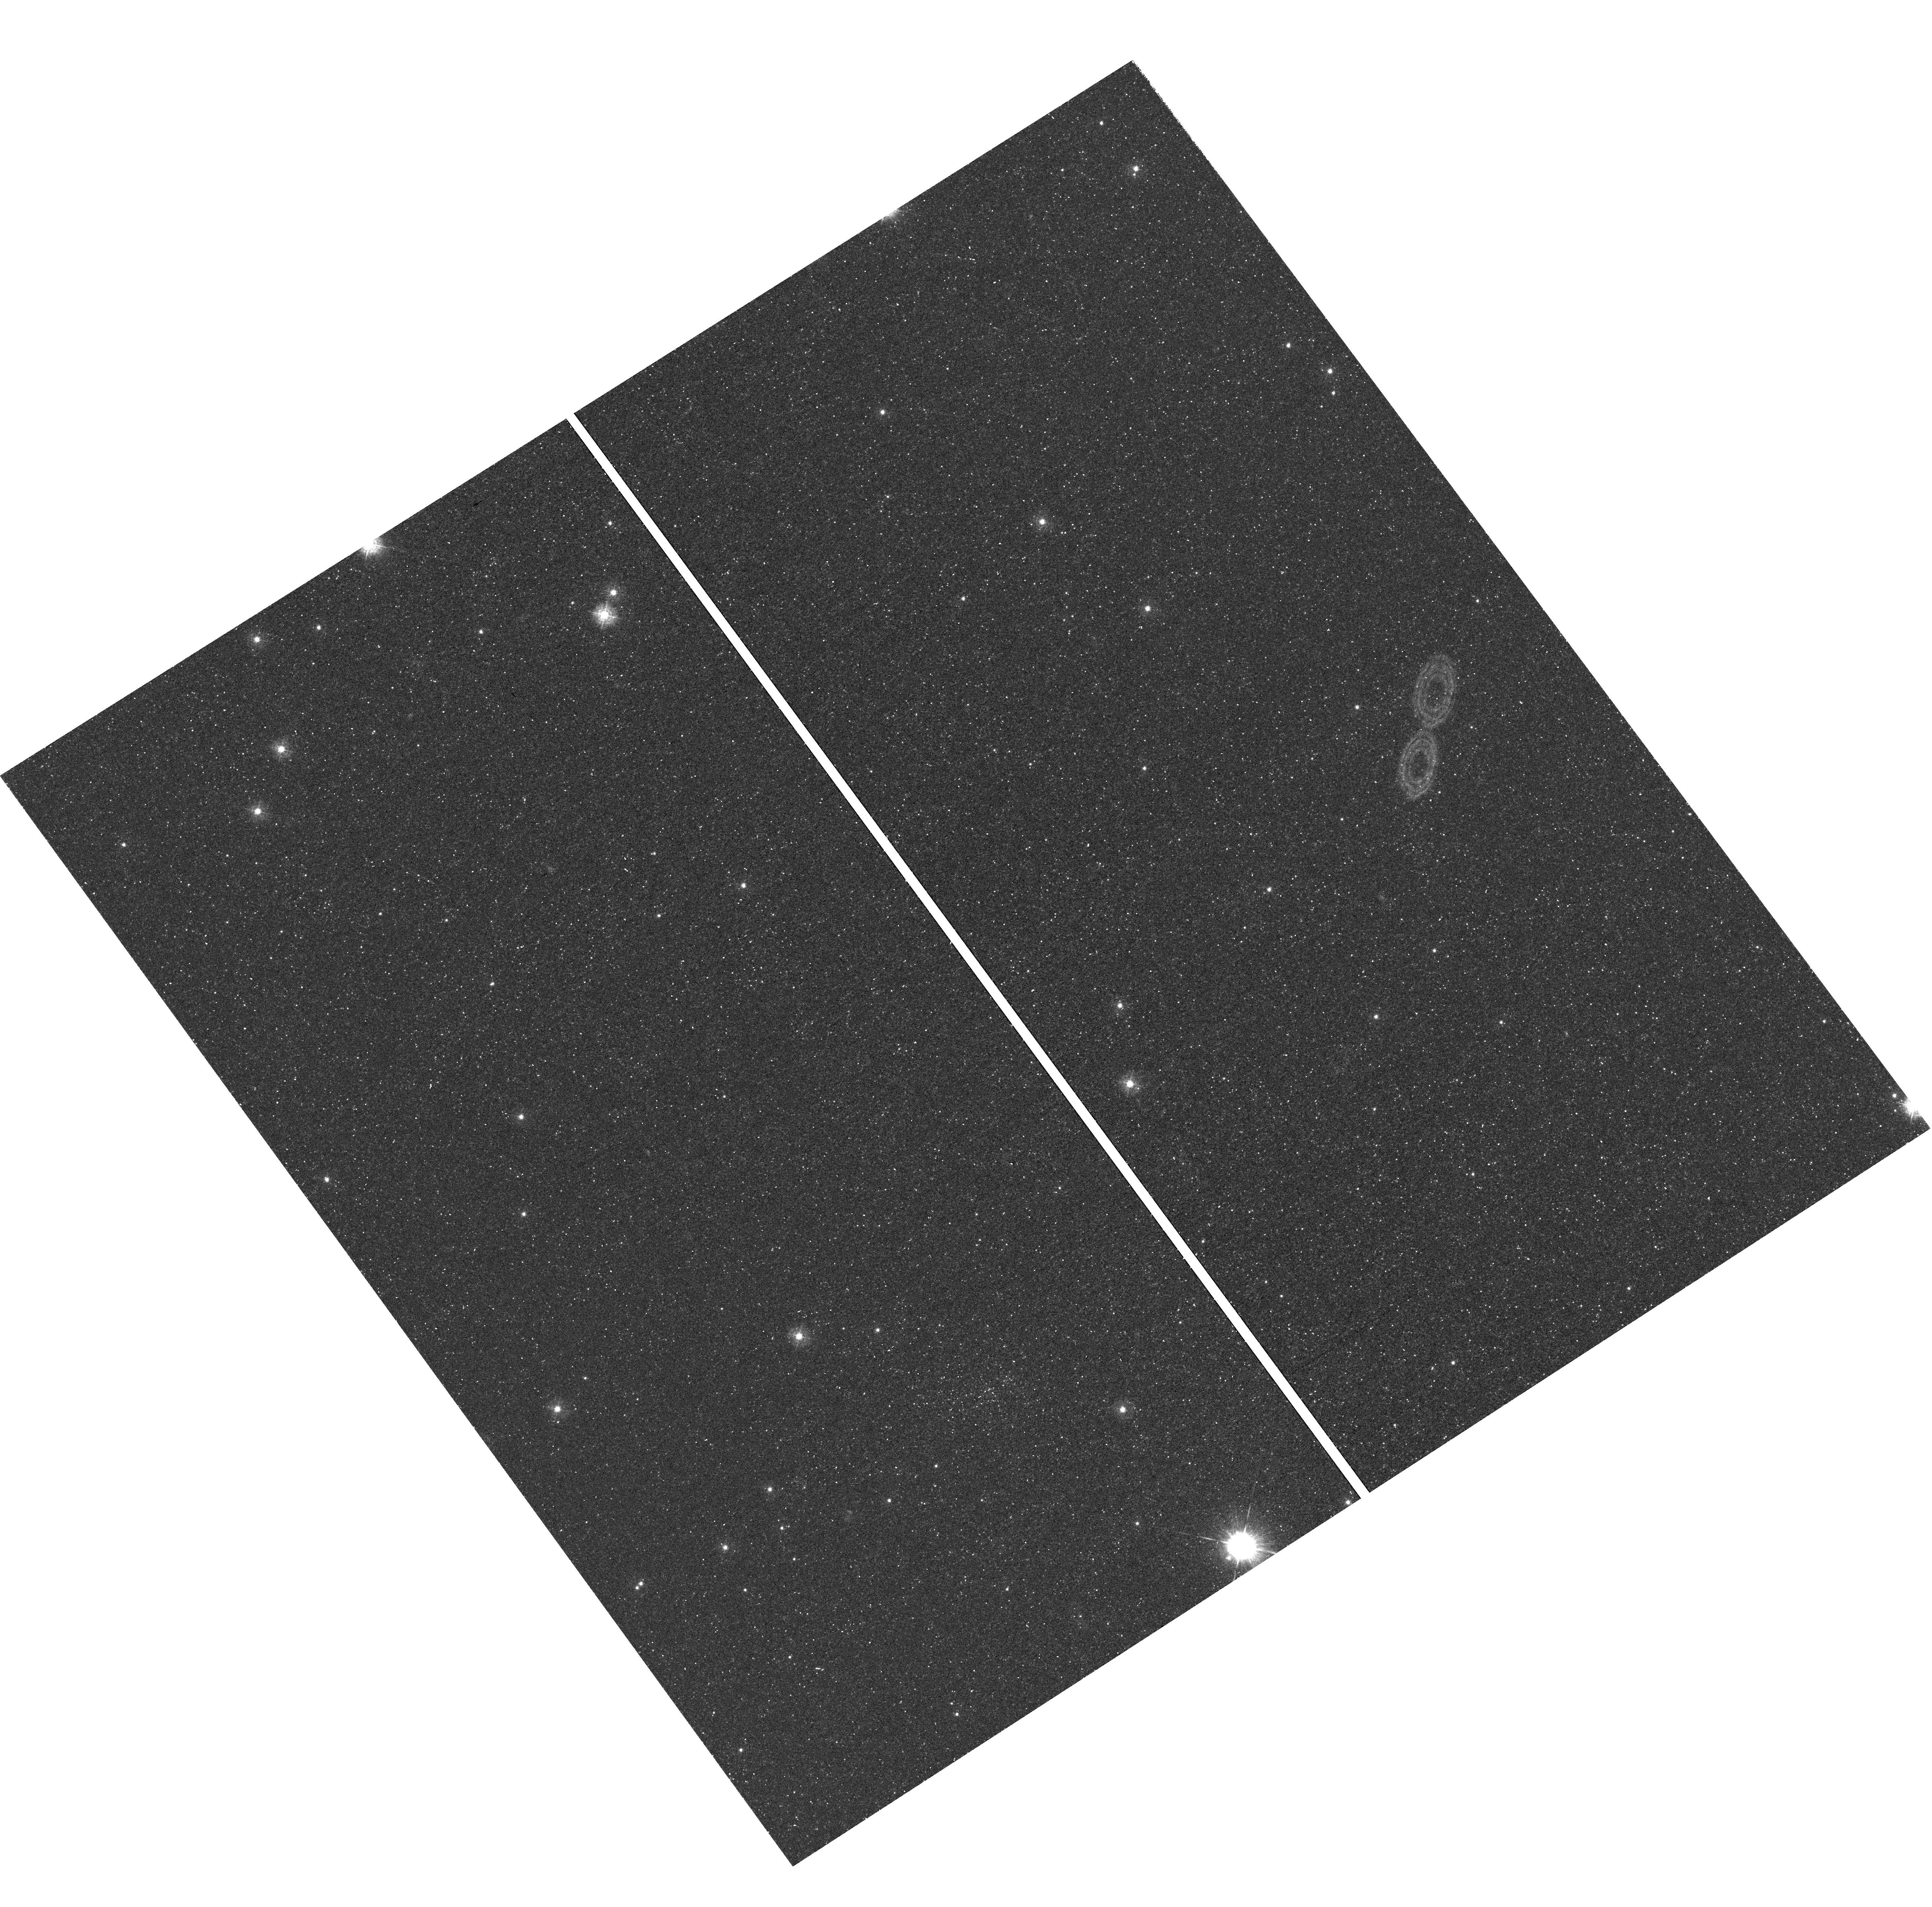
Target: NGC6822-GRID4
Instrument: WFC3/UVIS
Filter: F336W
Exposure: 46 min
Observation ID: hst_12180_02_wfc3_uvis_f336w_ibin02

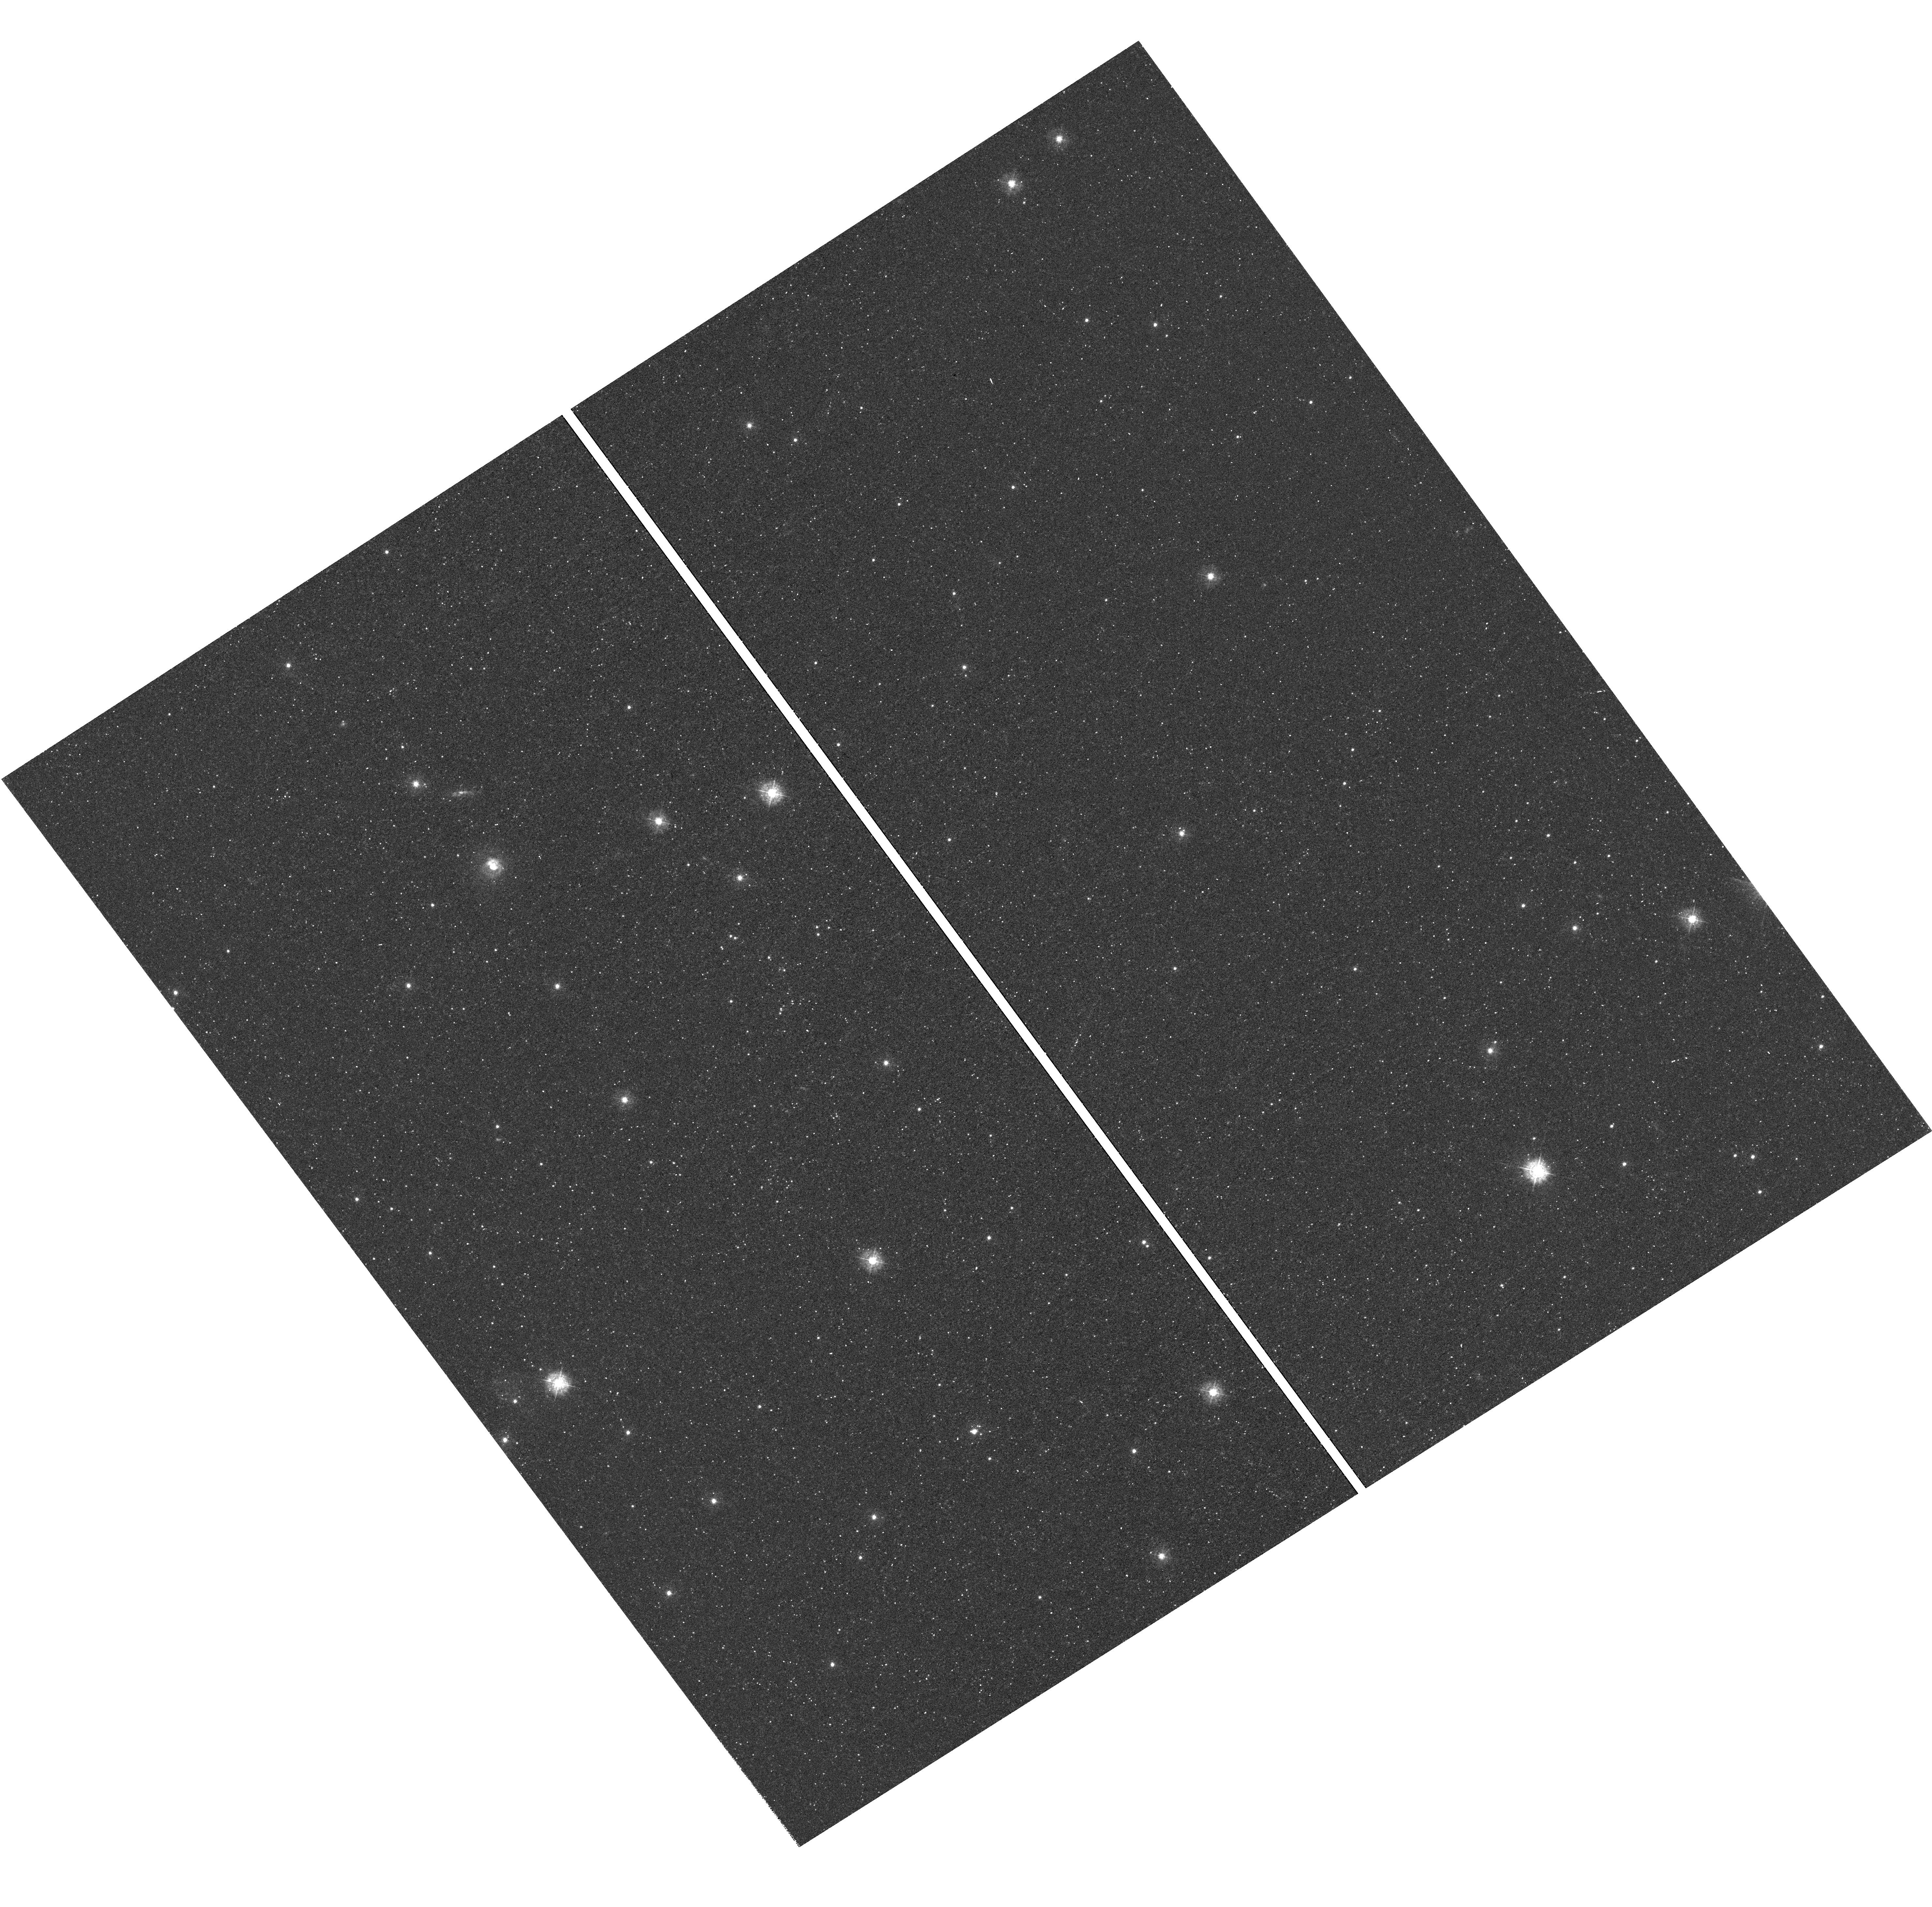
Target: NGC6822-GRID2
Instrument: WFC3/UVIS
Filter: F336W
Exposure: 46 min
Observation ID: hst_12180_a1_wfc3_uvis_f336w_ibina1

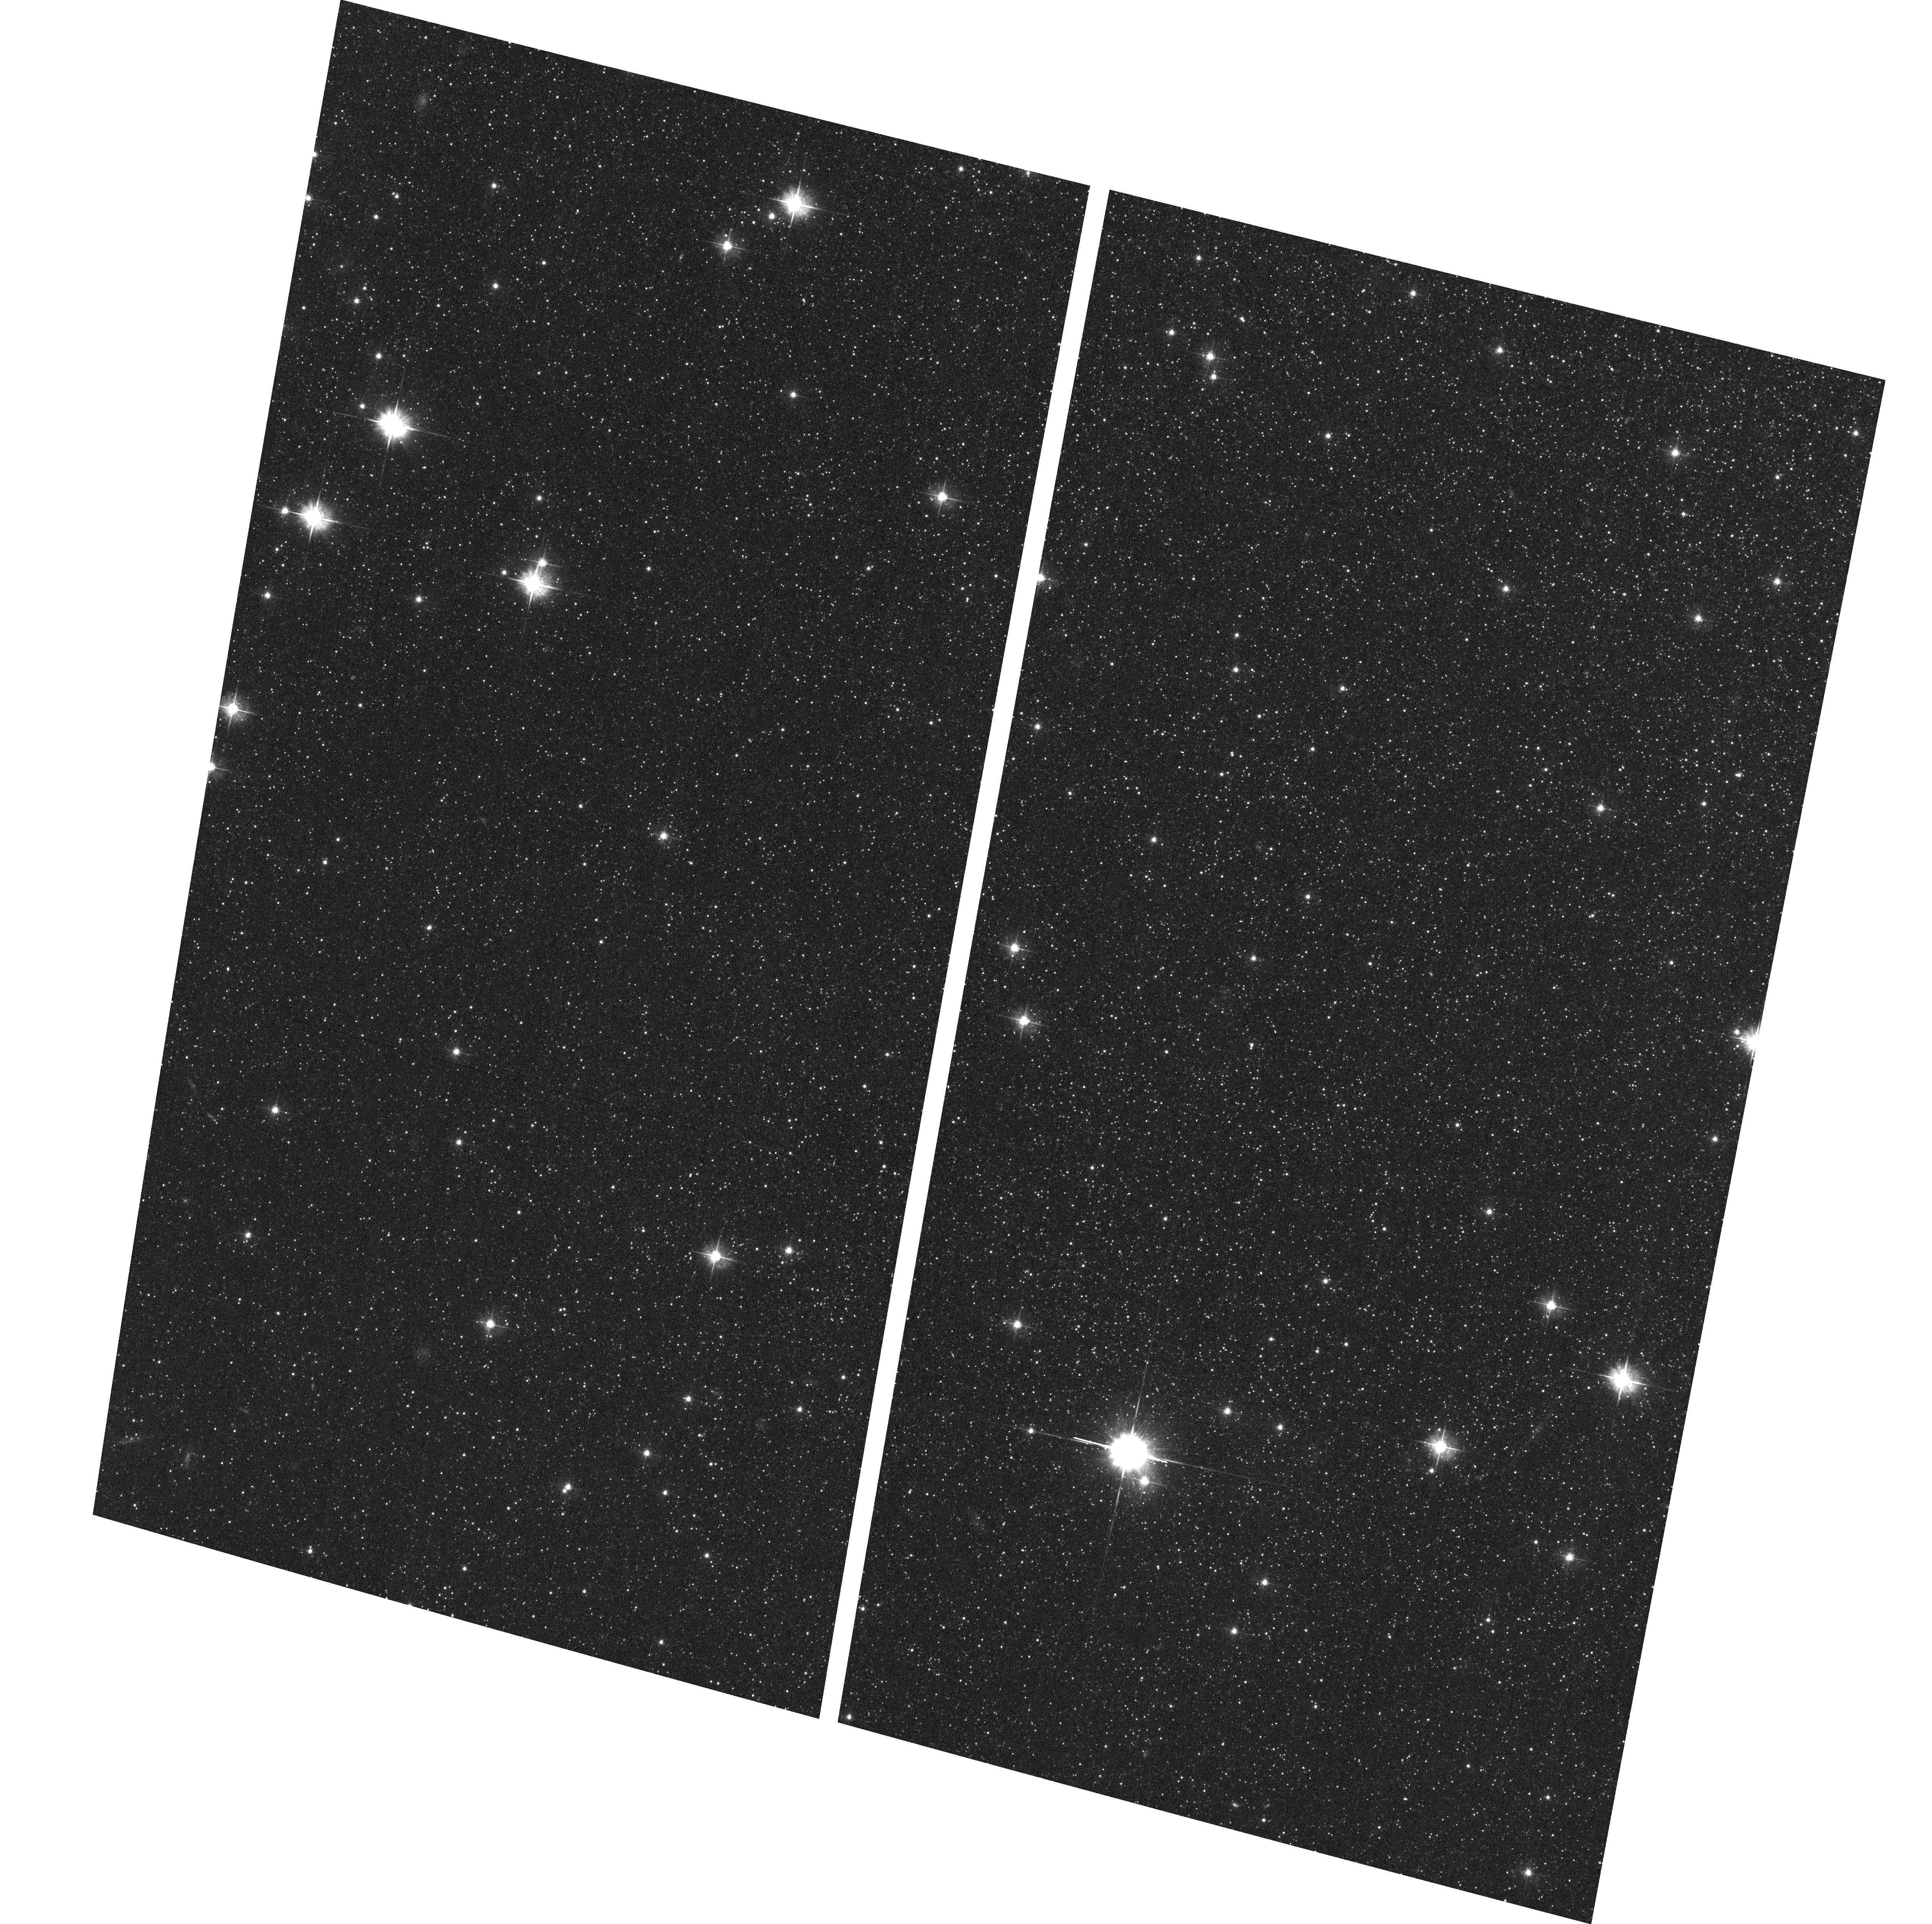
Target: NGC6822-GRID5
Instrument: ACS/WFC
Filter: F475W
Exposure: 19 min
Observation ID: hst_12180_a2_acs_wfc_f475w_jbina2

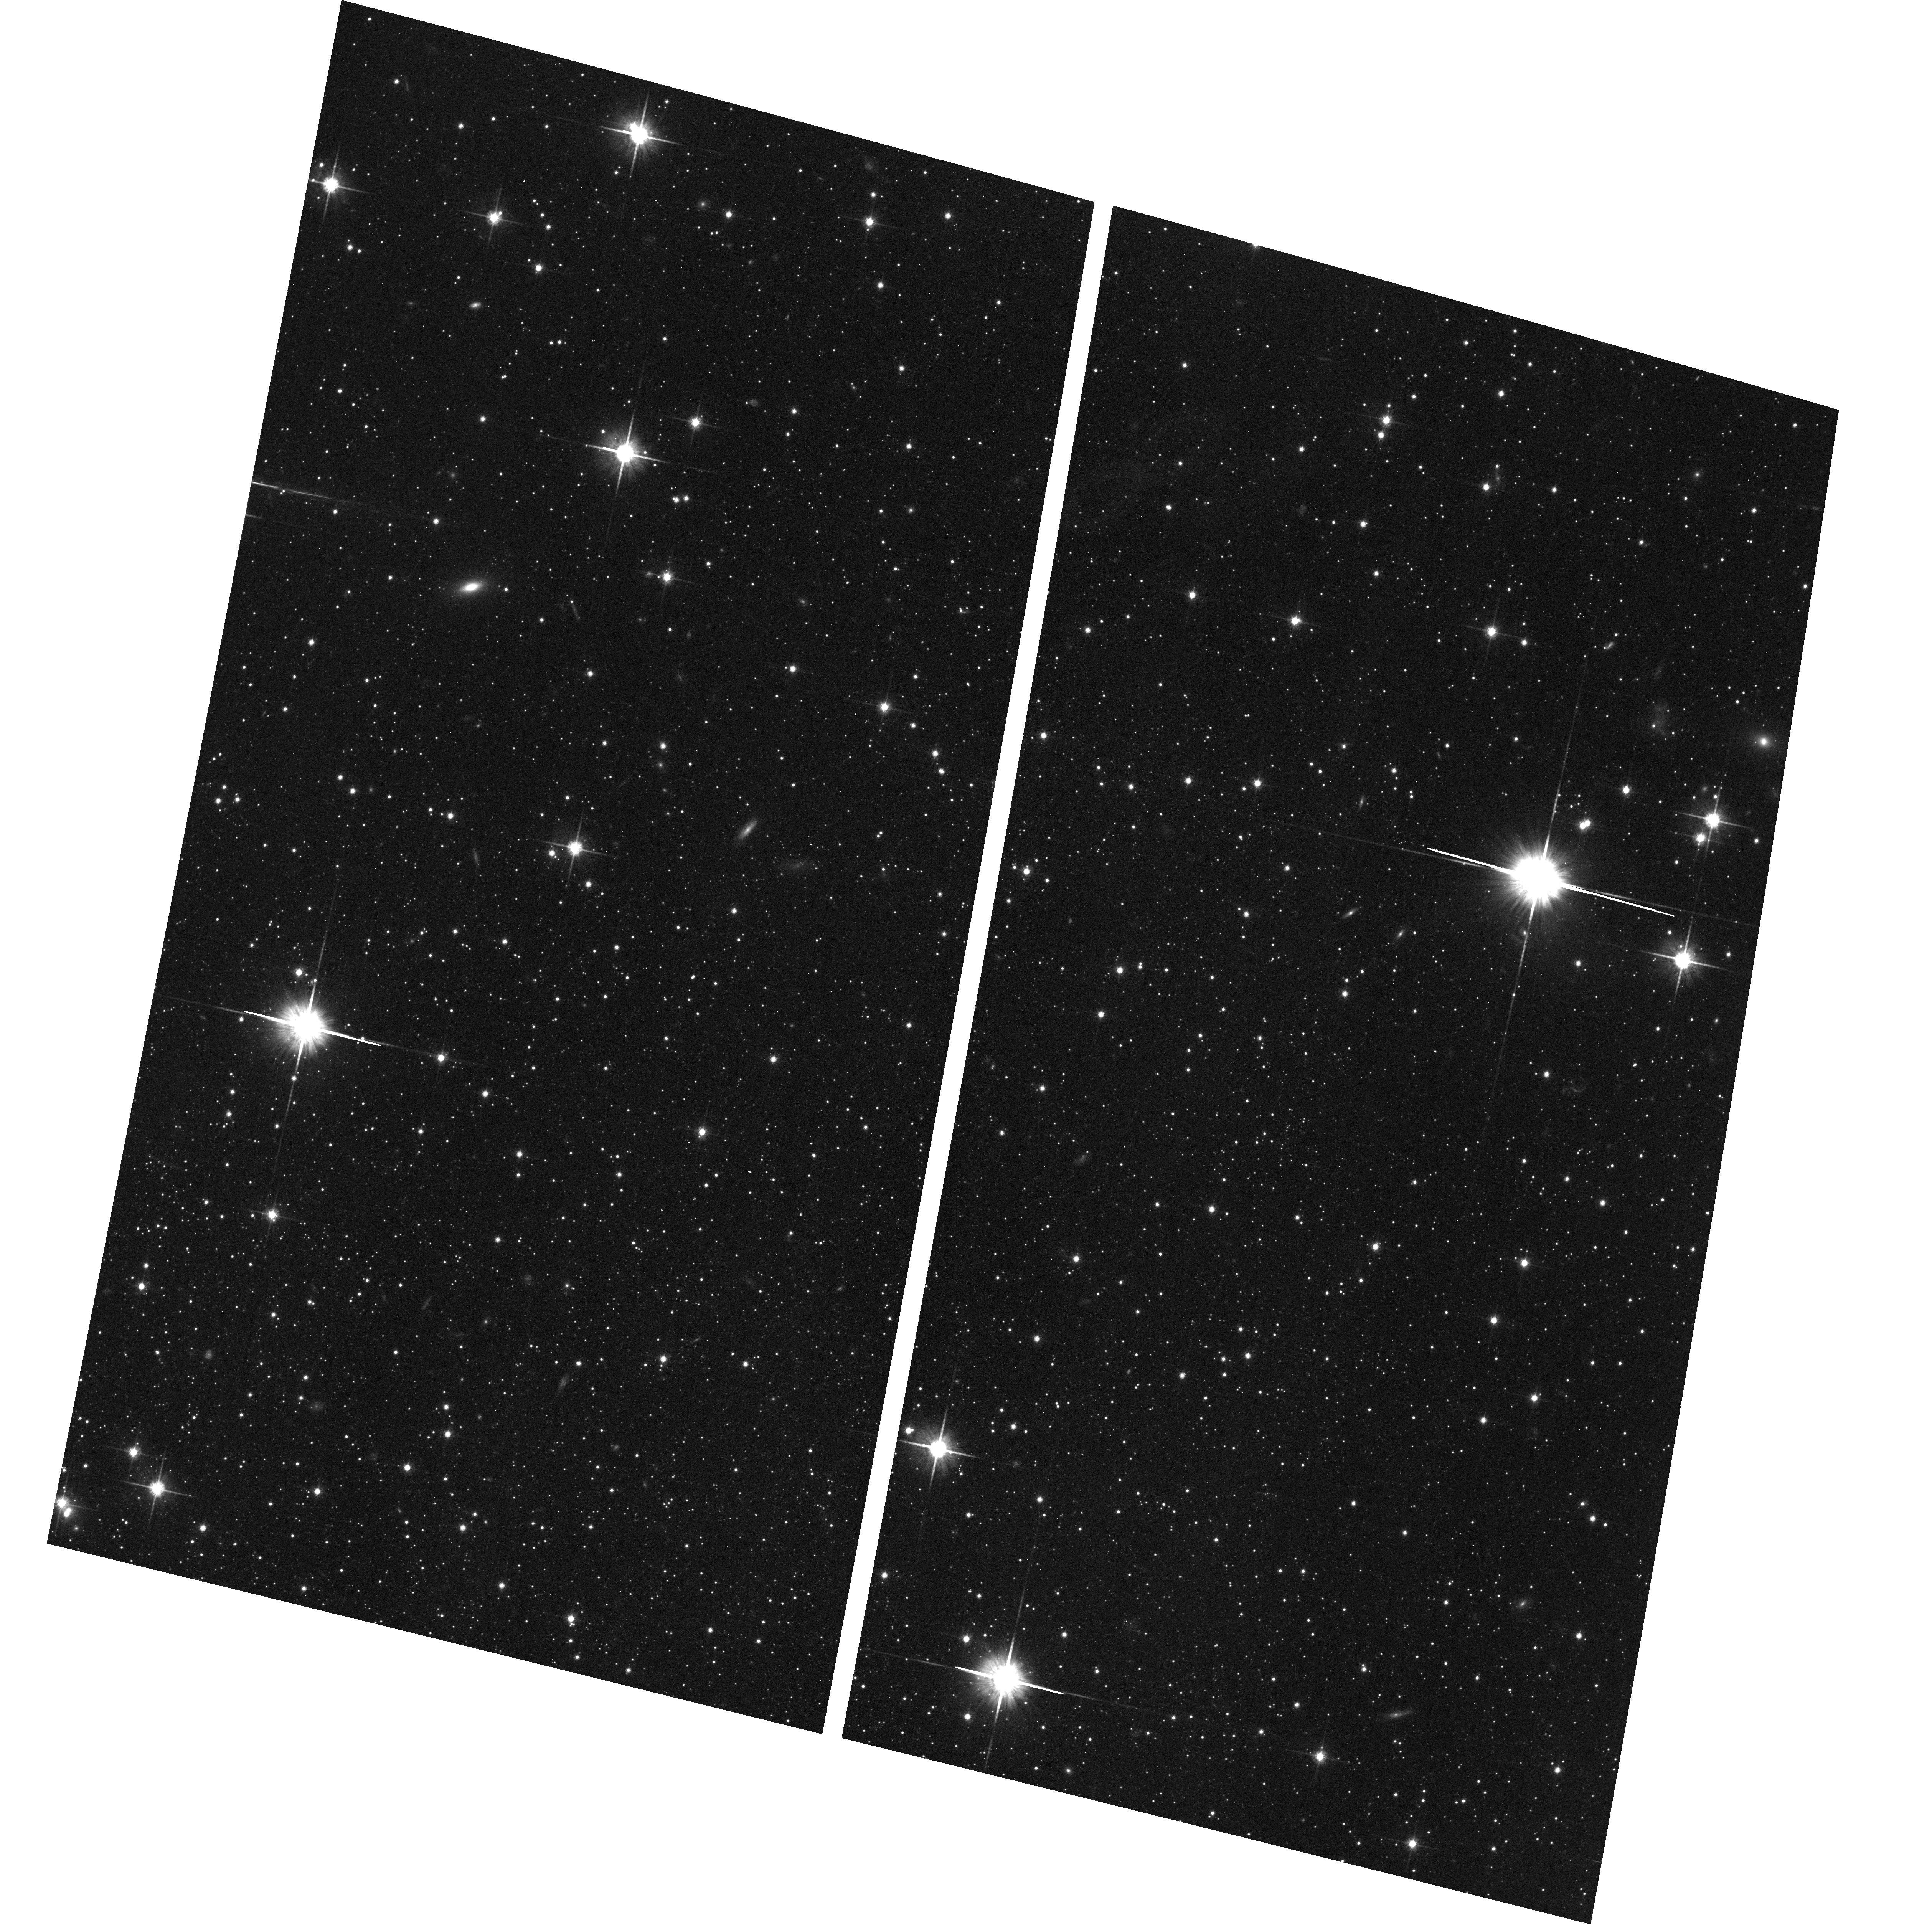
Target: NGC6822-GRID3
Instrument: ACS/WFC
Filter: F814W
Exposure: 19 min
Observation ID: hst_12180_b1_acs_wfc_f814w_jbinb1

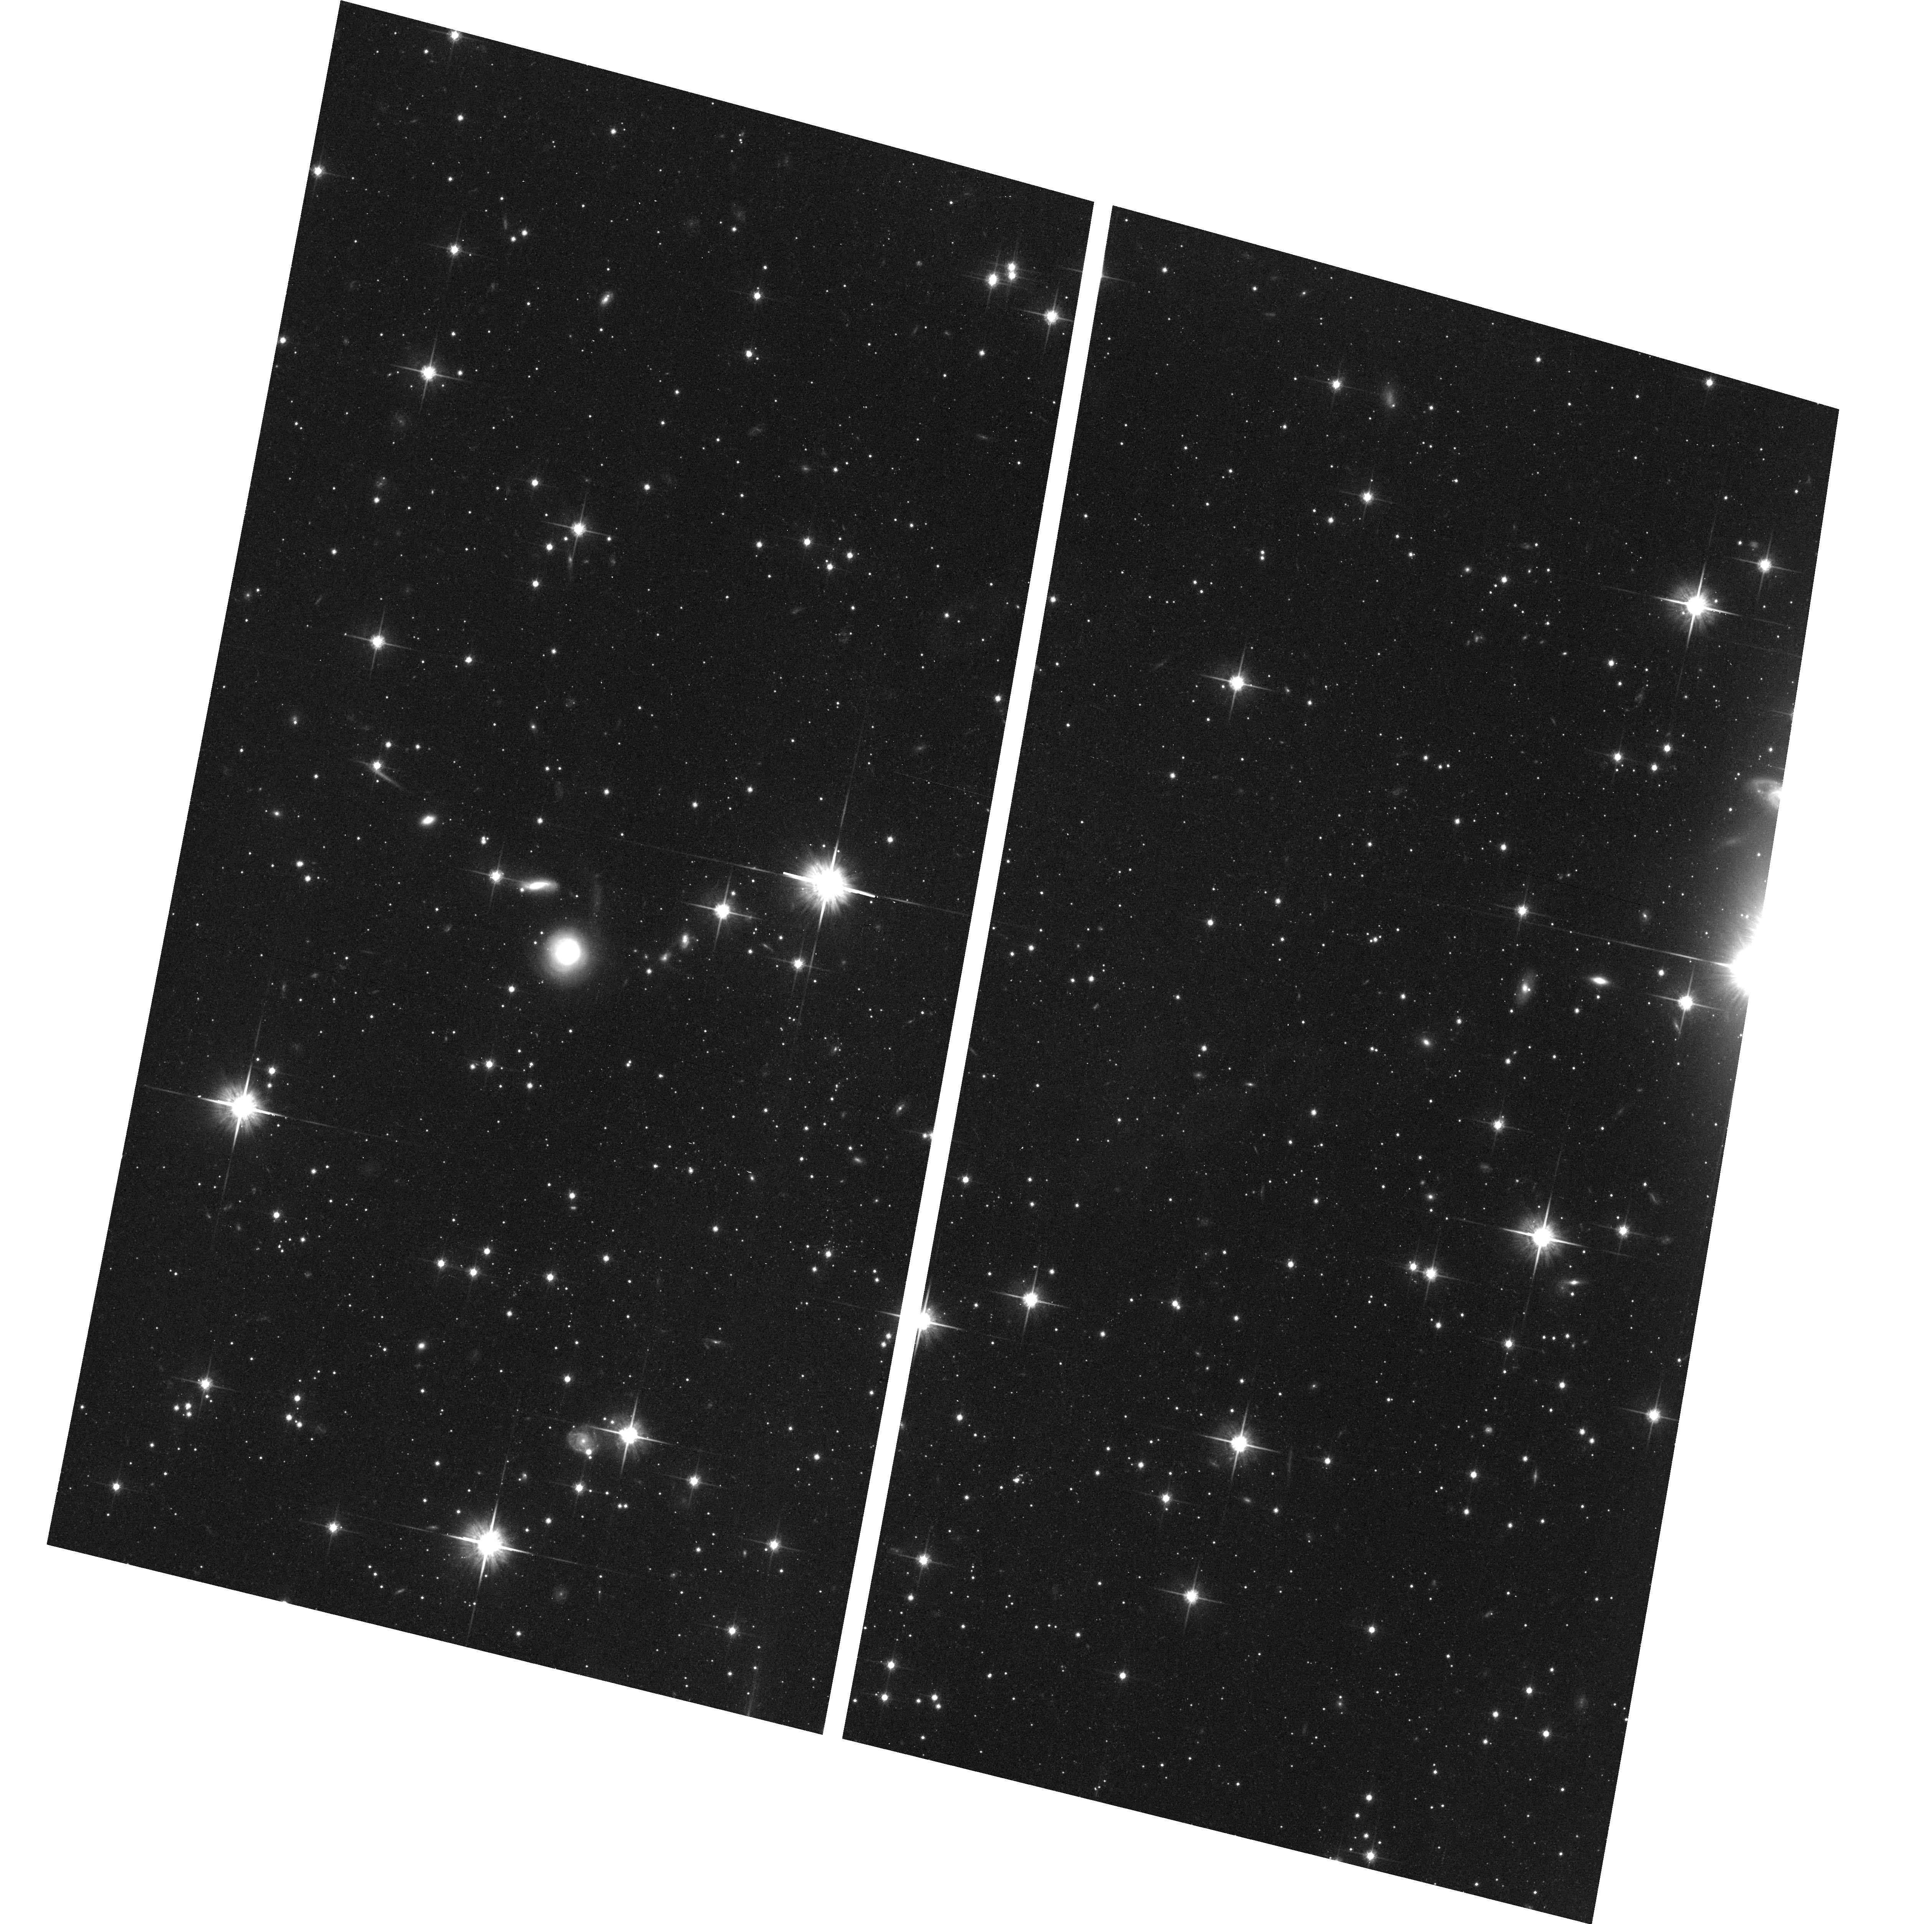
Target: NGC6822-GRID1
Instrument: ACS/WFC
Filter: F814W
Exposure: 22 min
Observation ID: hst_12180_01_acs_wfc_f814w_jbin01

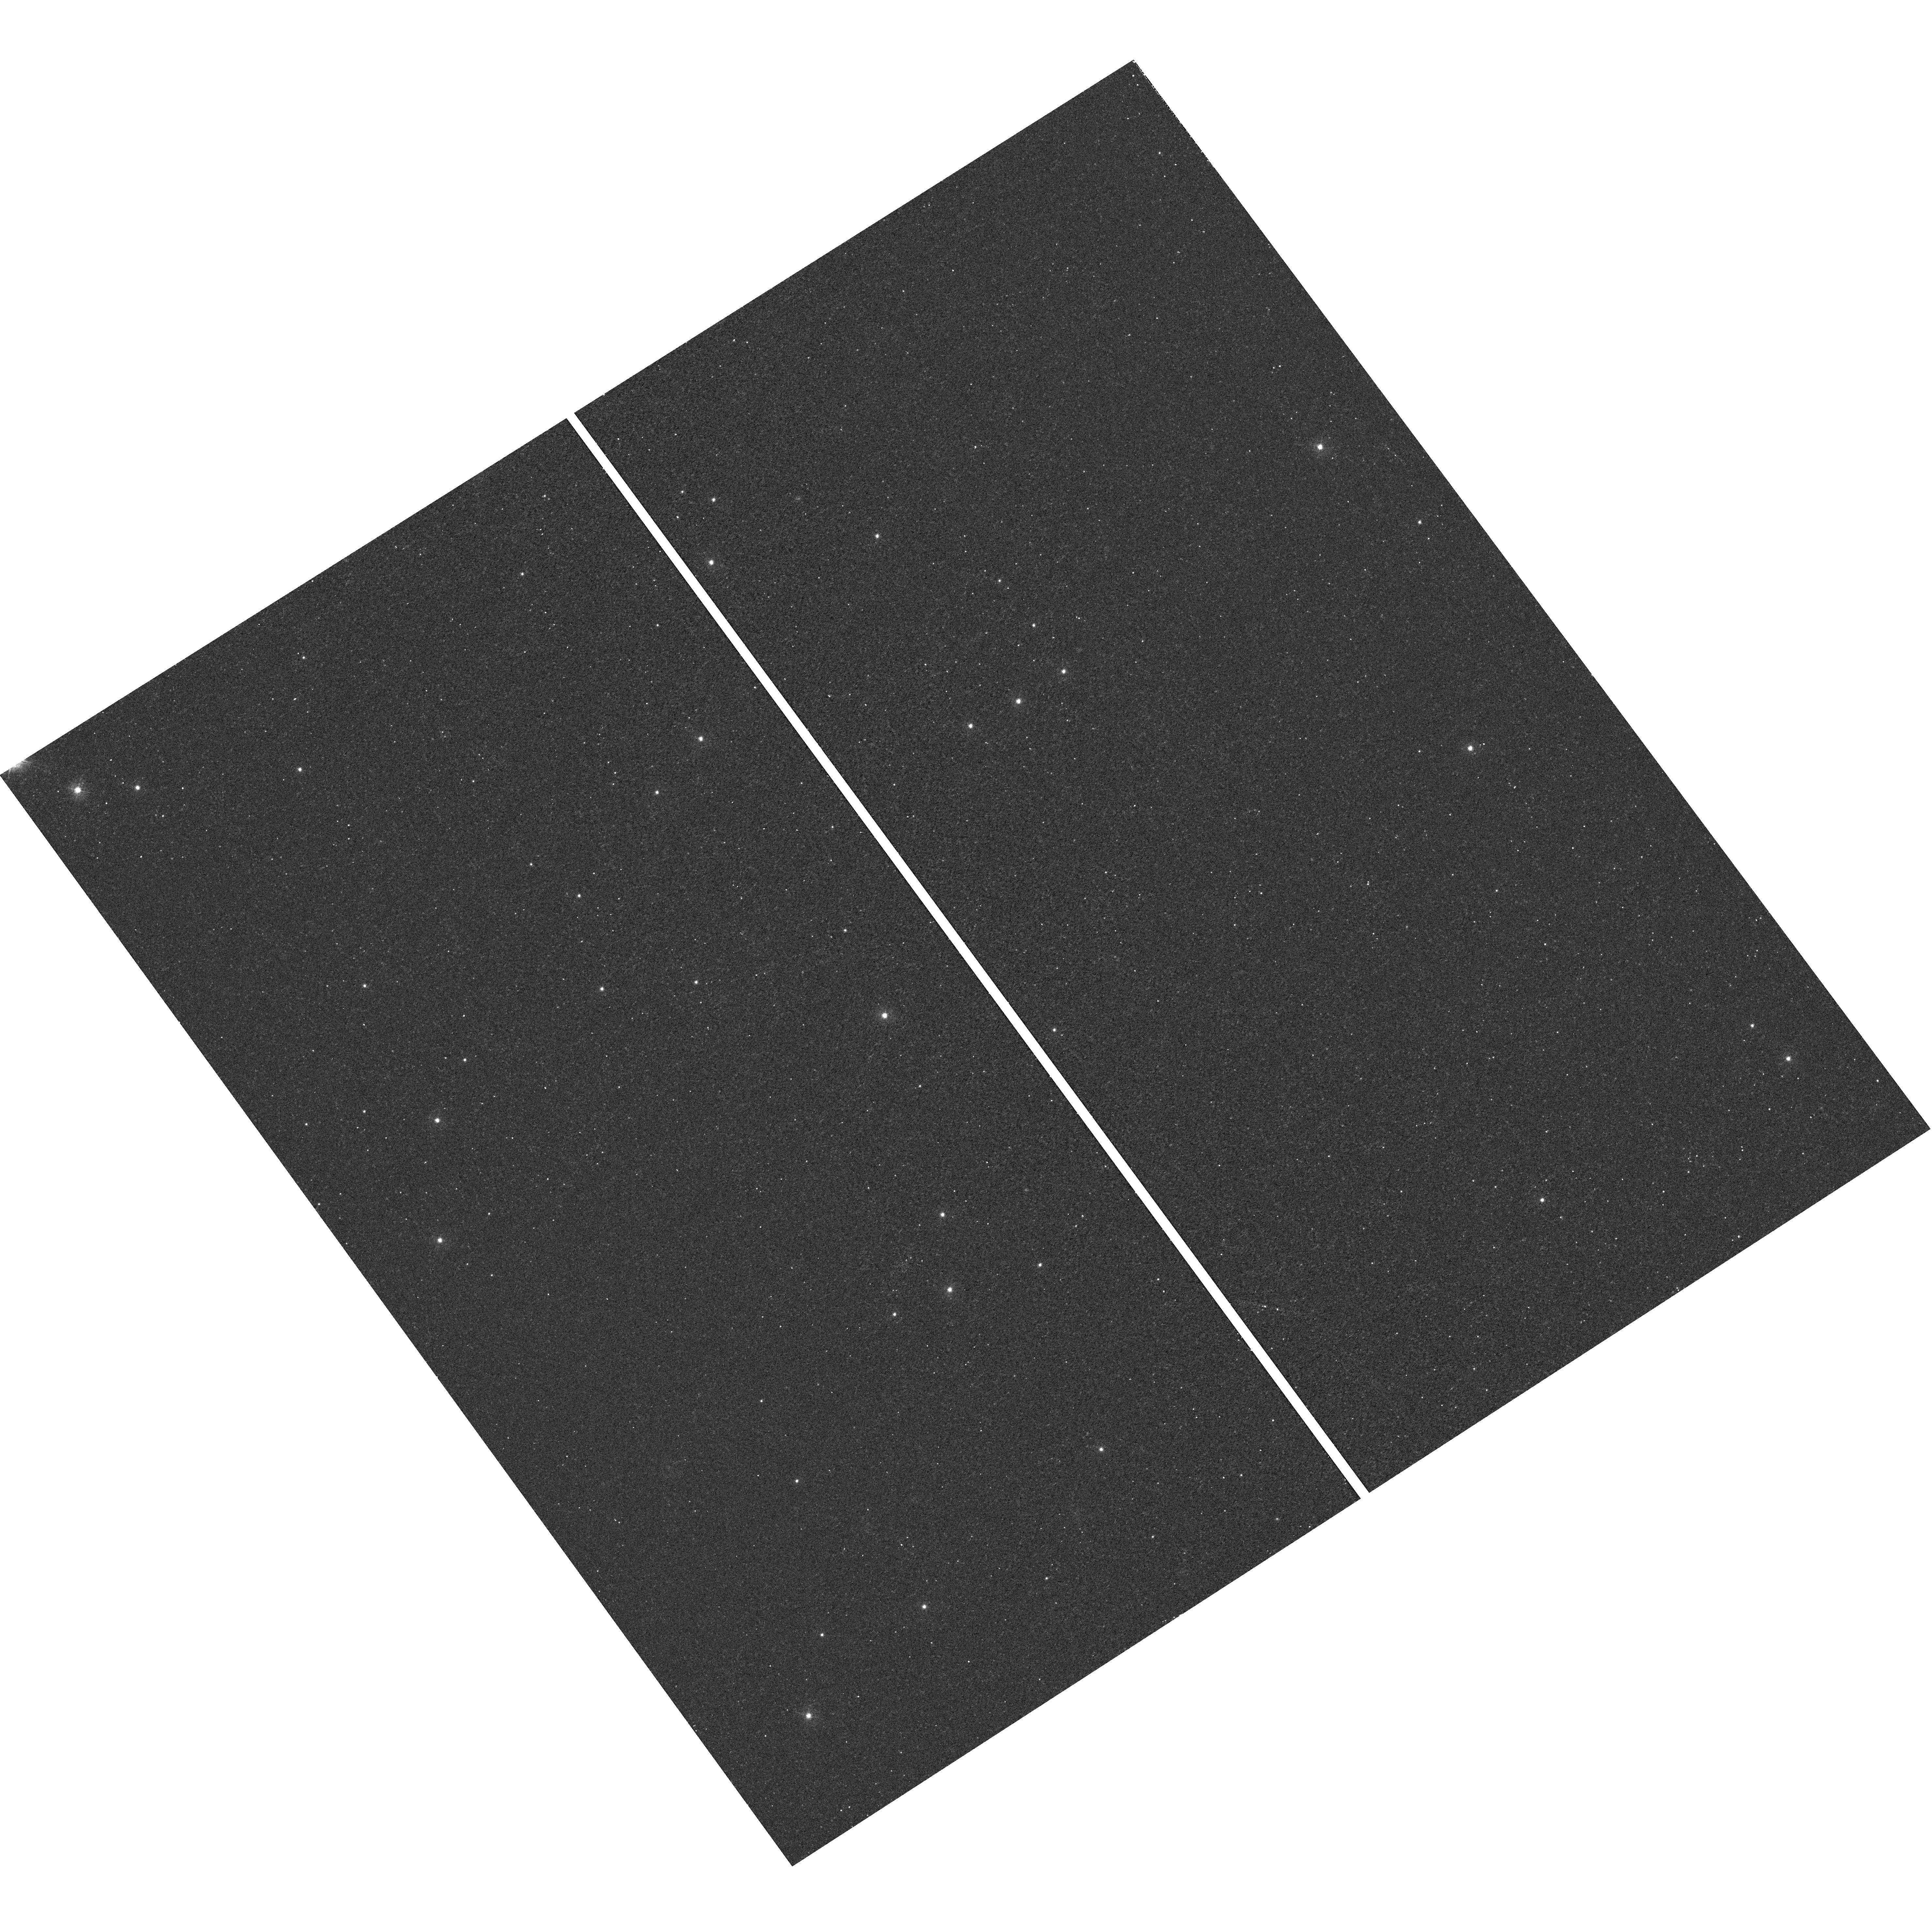
Target: NGC6822-GRID6
Instrument: WFC3/UVIS
Filter: F336W
Exposure: 20 min
Observation ID: hst_12180_b2_wfc3_uvis_f336w_ibinb2

The Holistic Evolution of Dwarf Galaxies: Internal and External Processes in NGC 6822 (PI: Cannon, John Michael)

Low-mass galaxy evolution is driven by both internal (e.g., star formation and feedback) and external (e.g., tidal interaction) processes; however, few nearby systems show evidence of both mechanisms operating in tandem. The Local Group dwarf galaxy NGC 6822 presents a unique opportunity to study important evolutionary processes because of proximity and timing: it harbors one of the largest known holes in its neutral ISM (a signpost of violent stellar feedback), and it appears to be undergoing a tidal interaction with a very low mass companion dwarf galaxy. To capitalize on this opportunity, we propose to undertake an ACS and WFC3 imaging study of the stellar populations throughout NGC 6822. We will study the role of both internal and external processes by sampling the stellar populations associated with the main body (using archival WFPC2 data), the giant HI hole, the companion dwarf galaxy, and the tidal material at the ends of the disk. From these data we will extract precise color magnitude diagrams; we will measure the full 13 Gyr star formation history of each field, with high time resolution (20-250 Myr) over the past 1 Gyr, and quantify the relative contributions of internal and external drivers of dwarf galaxy evolution. Specifically, we will study: 1) the nature of the companion object (differentiating between infalling gas and a genuine low-mass galaxy); 2) the energetics of giant HI hole creation; 3) the role of interactions in the system's evolution; 4) the nature of feedback in governing the star formation process; and 5) the patterns of star formation over time. We have optimized our field placements to extract the most information possible about the competing forces that drive galaxy evolution; in only six orbits, we will gain fundamental insights into the contributions of both internal and external processes that bear on the evolution of low-mass galaxies.